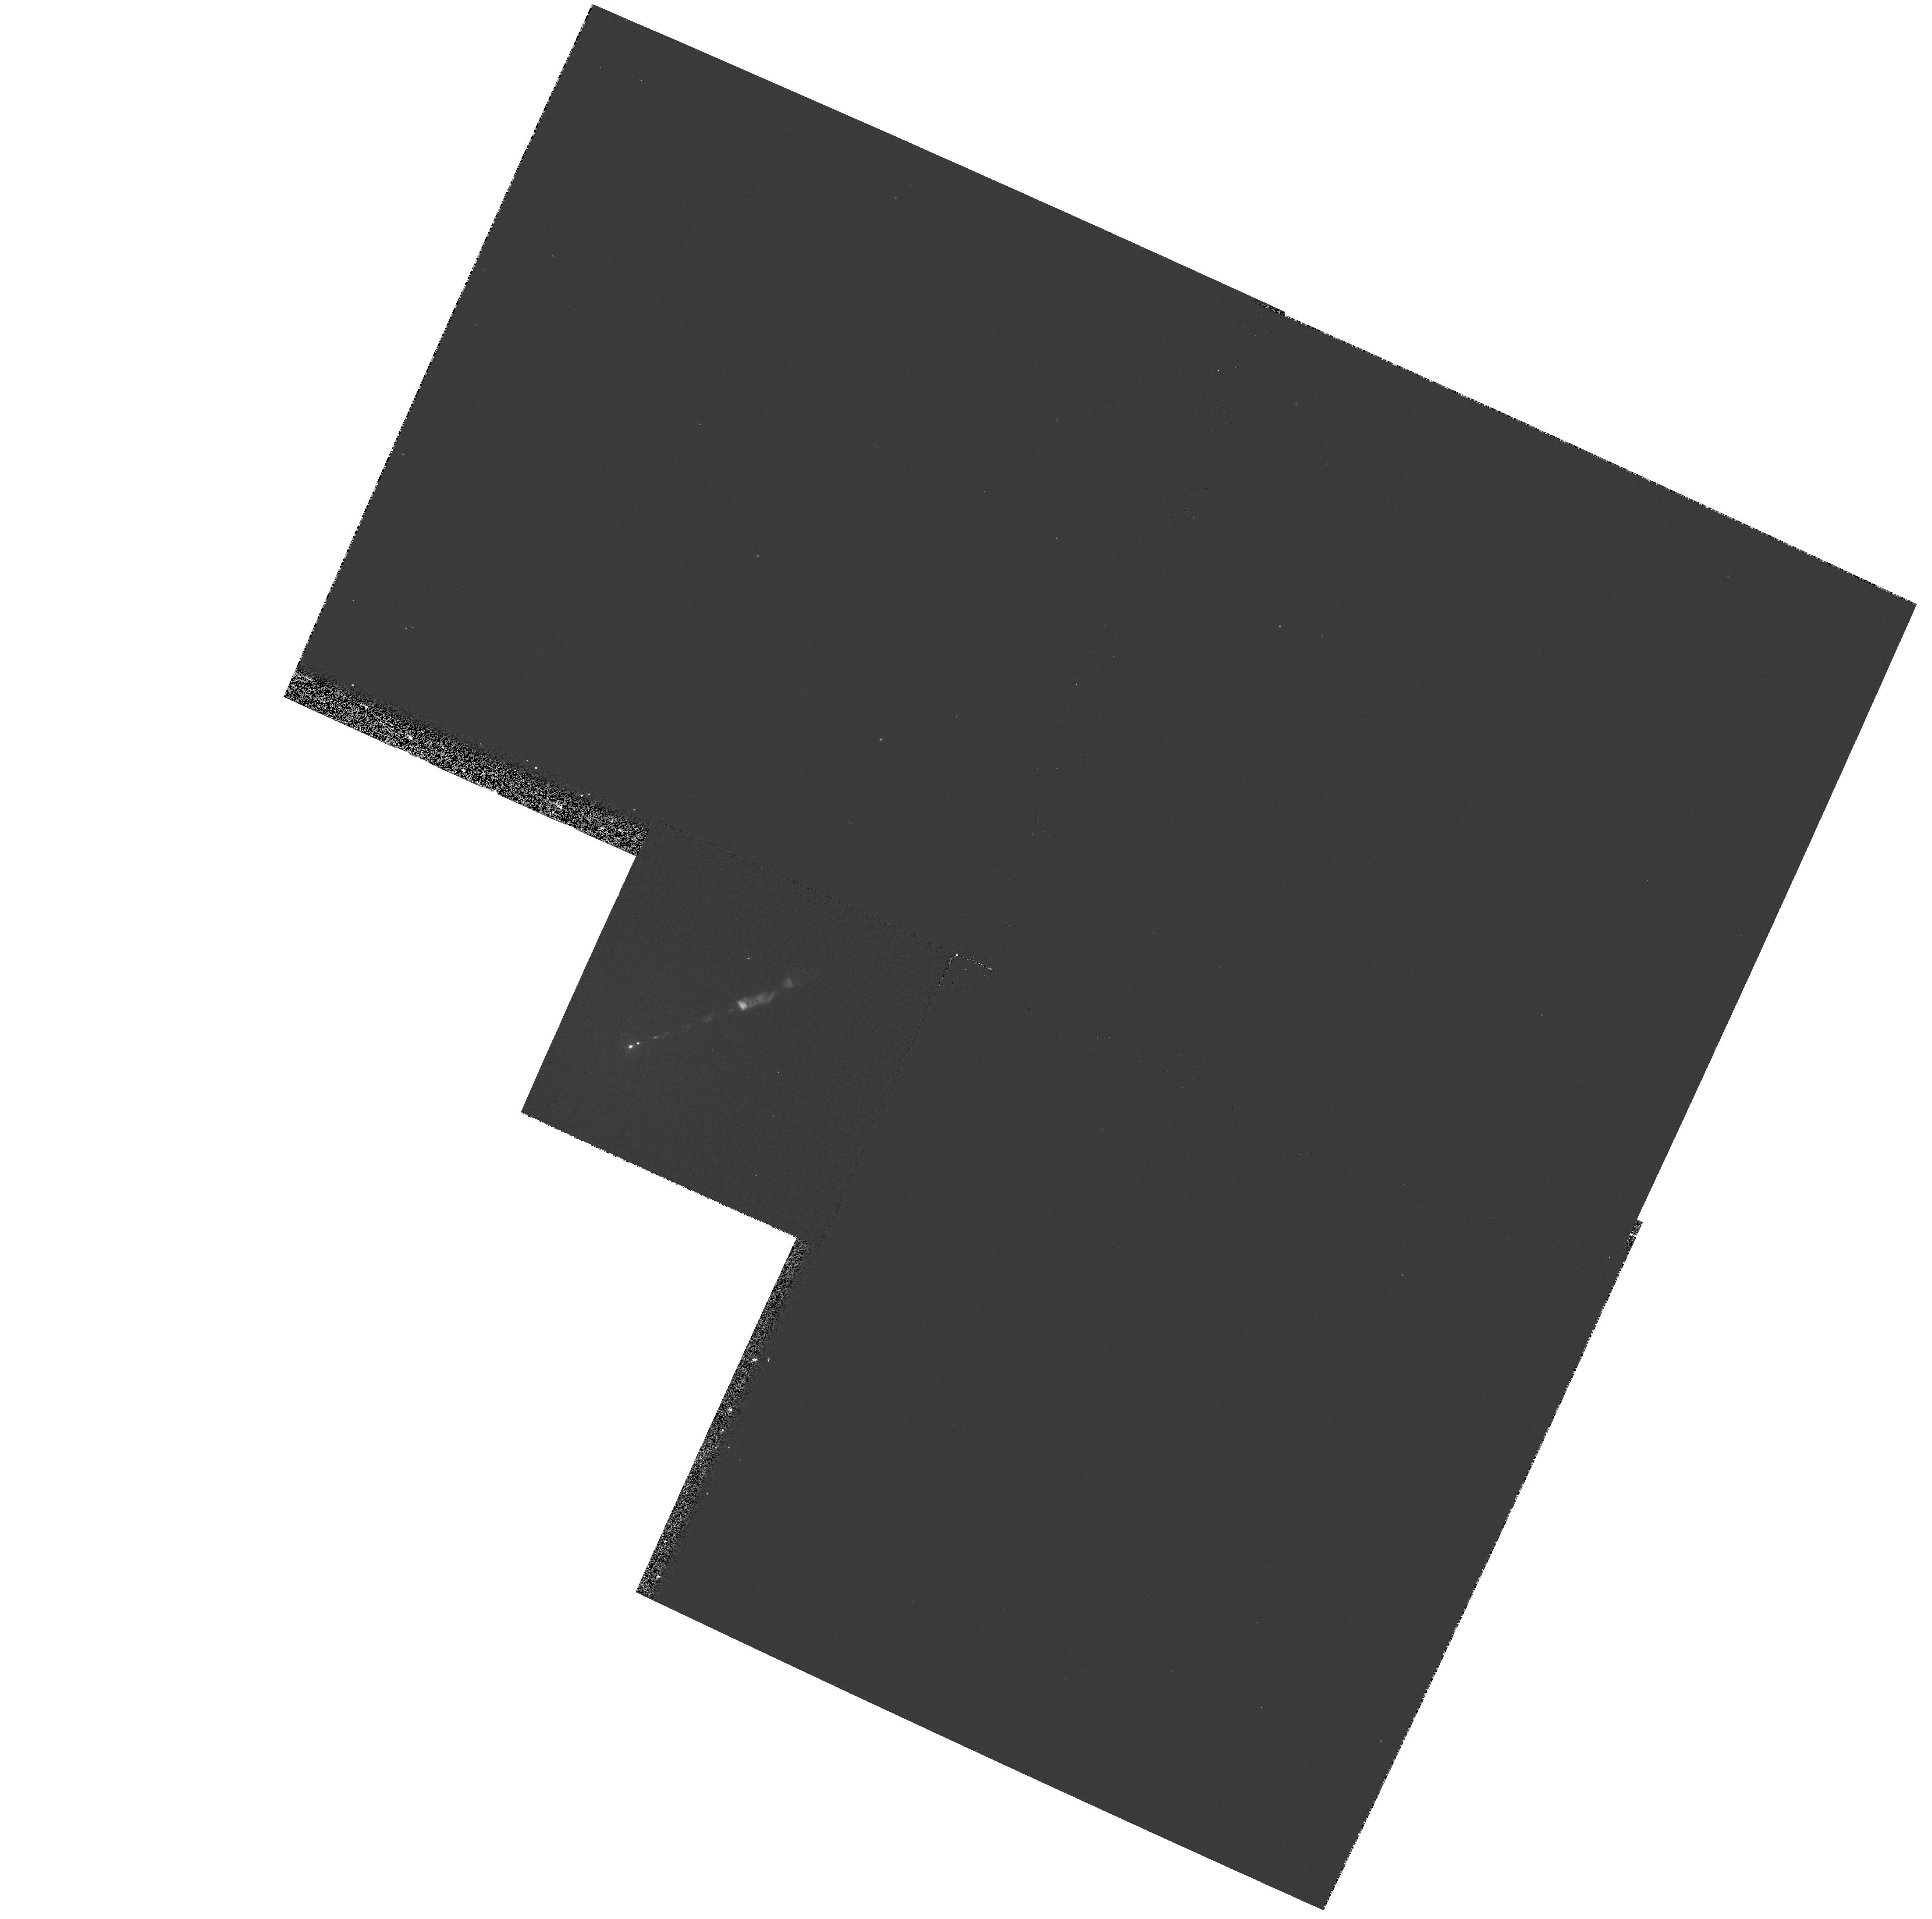
Target: M87-NUC. Instrument: WFPC2/PC. Filter: F300W. Exposure: 9 min. Observation ID: hst_9461_02_wfpc2_pc_f300w_u6m202

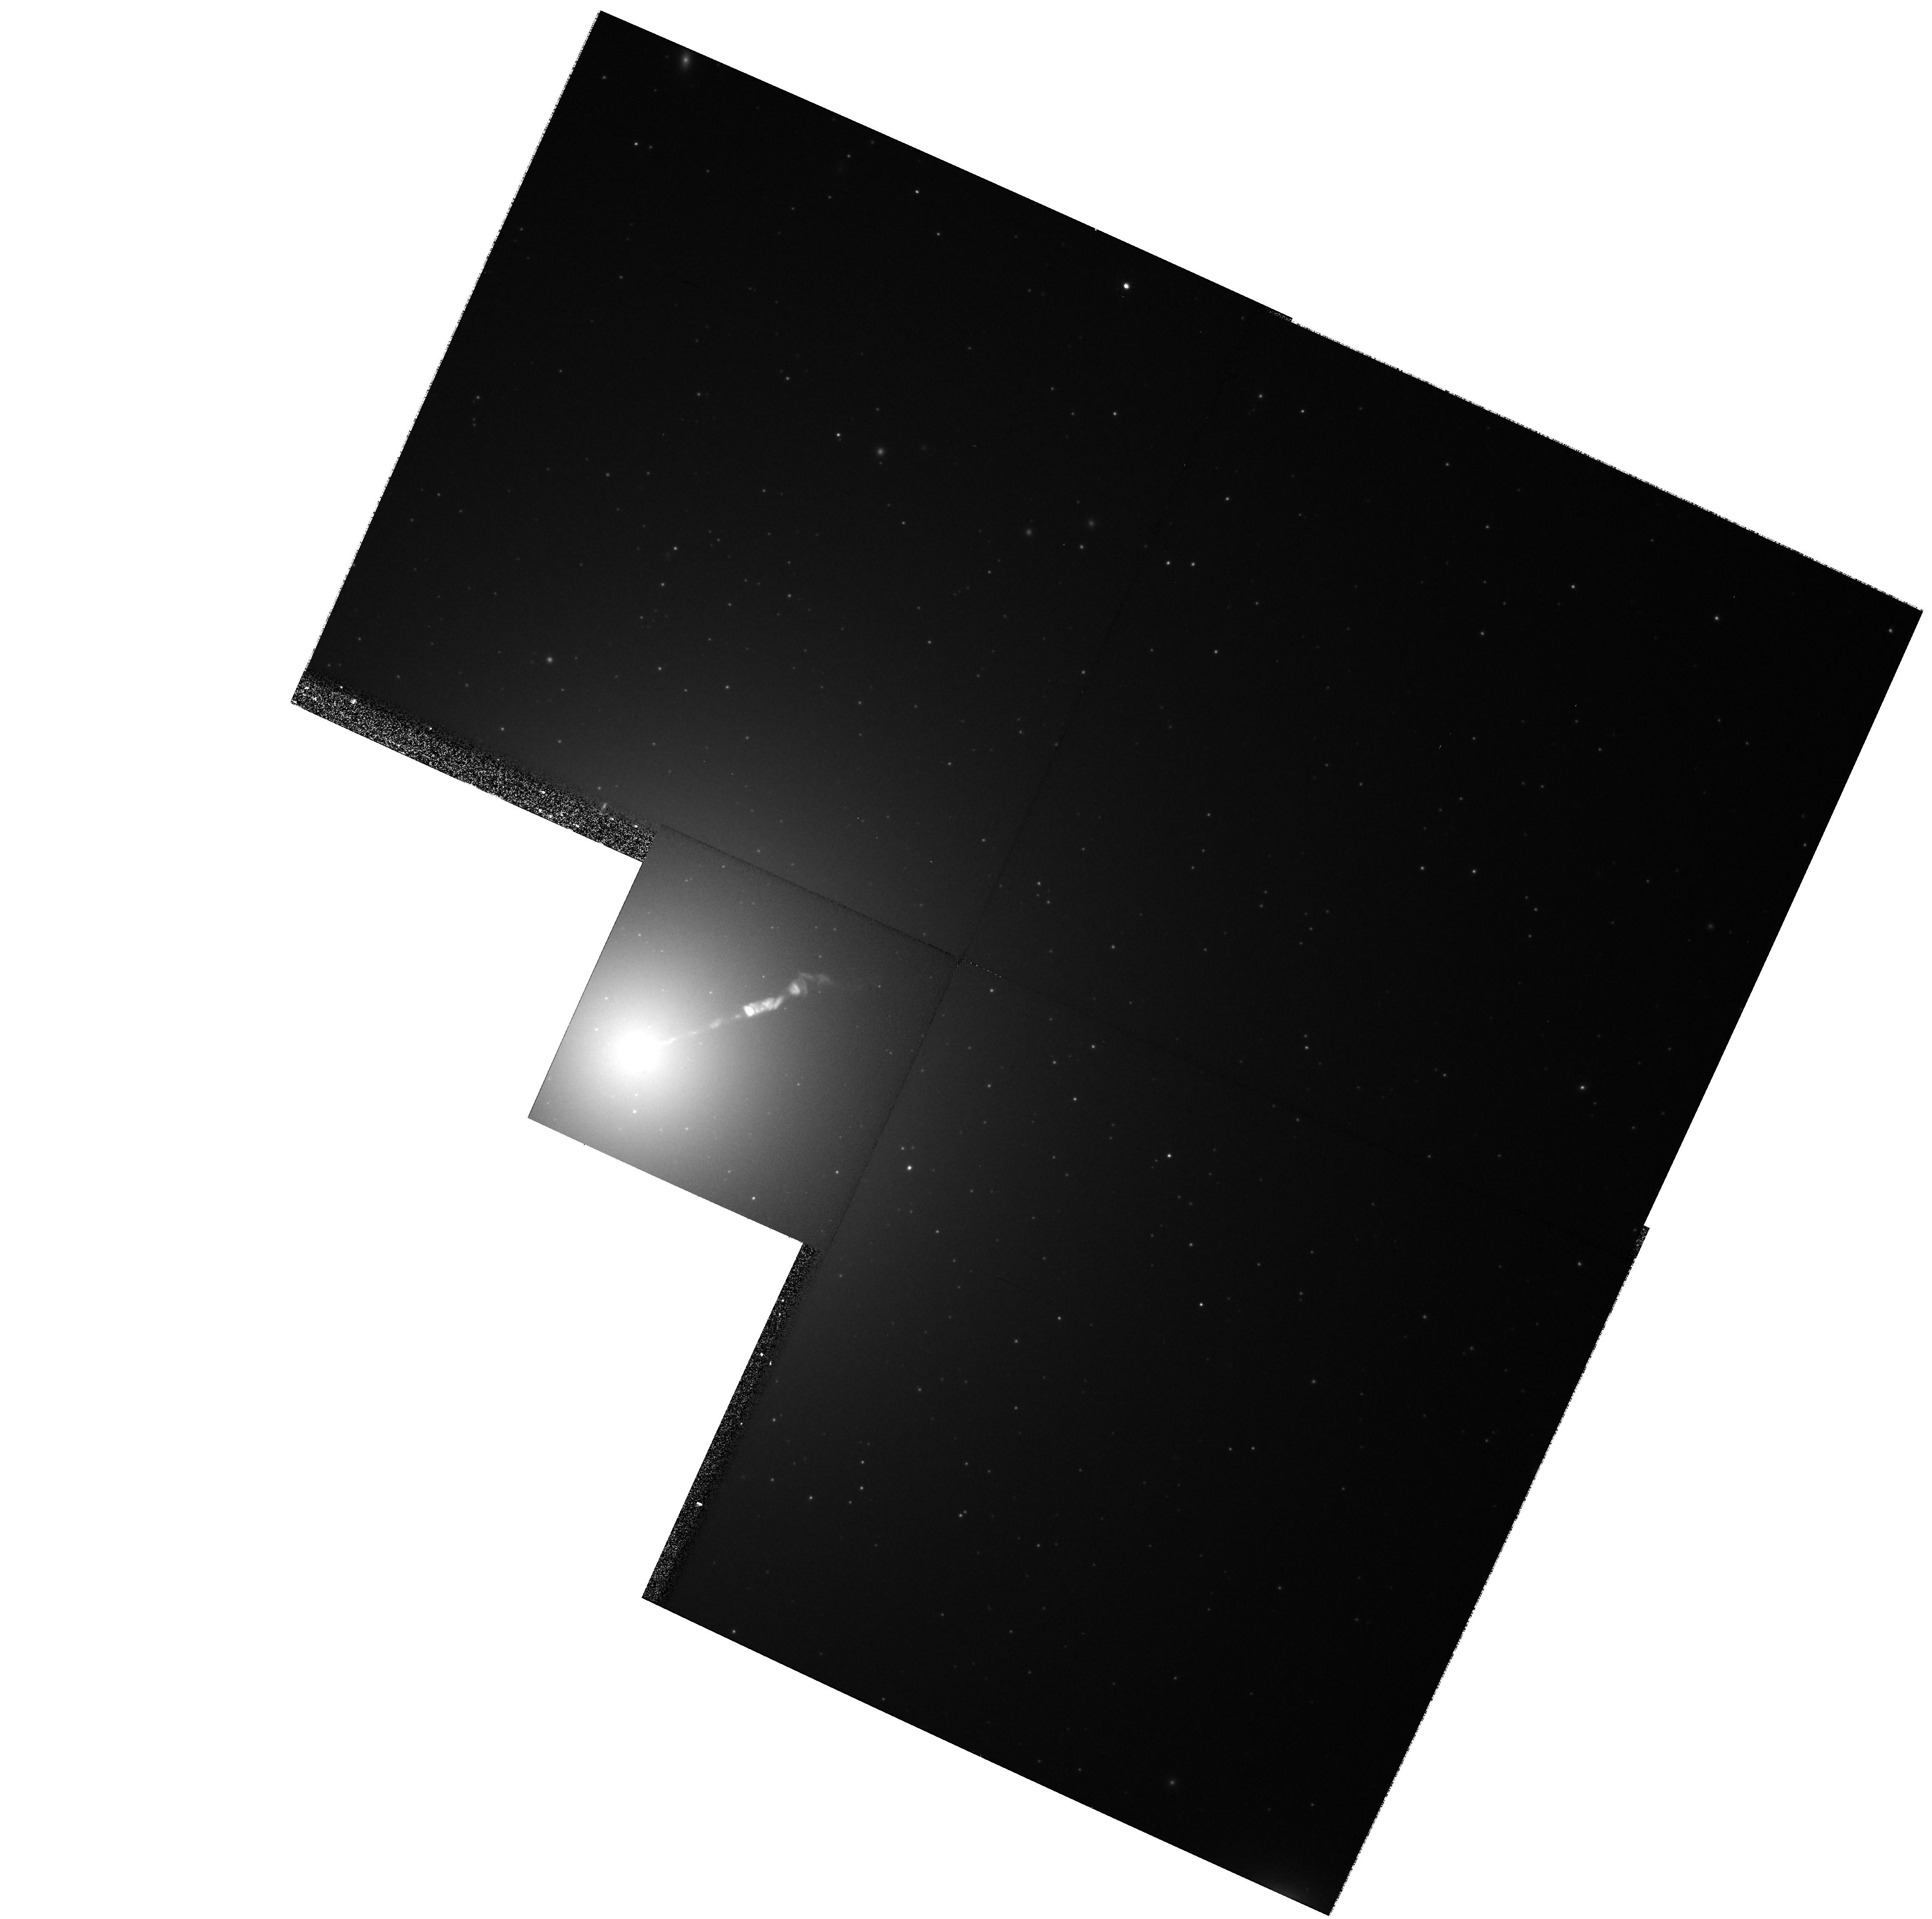
Target: M87-NUC. Instrument: WFPC2/PC. Filter: F814W. Exposure: 8 min. Observation ID: hst_9461_02_wfpc2_pc_f814w_u6m202

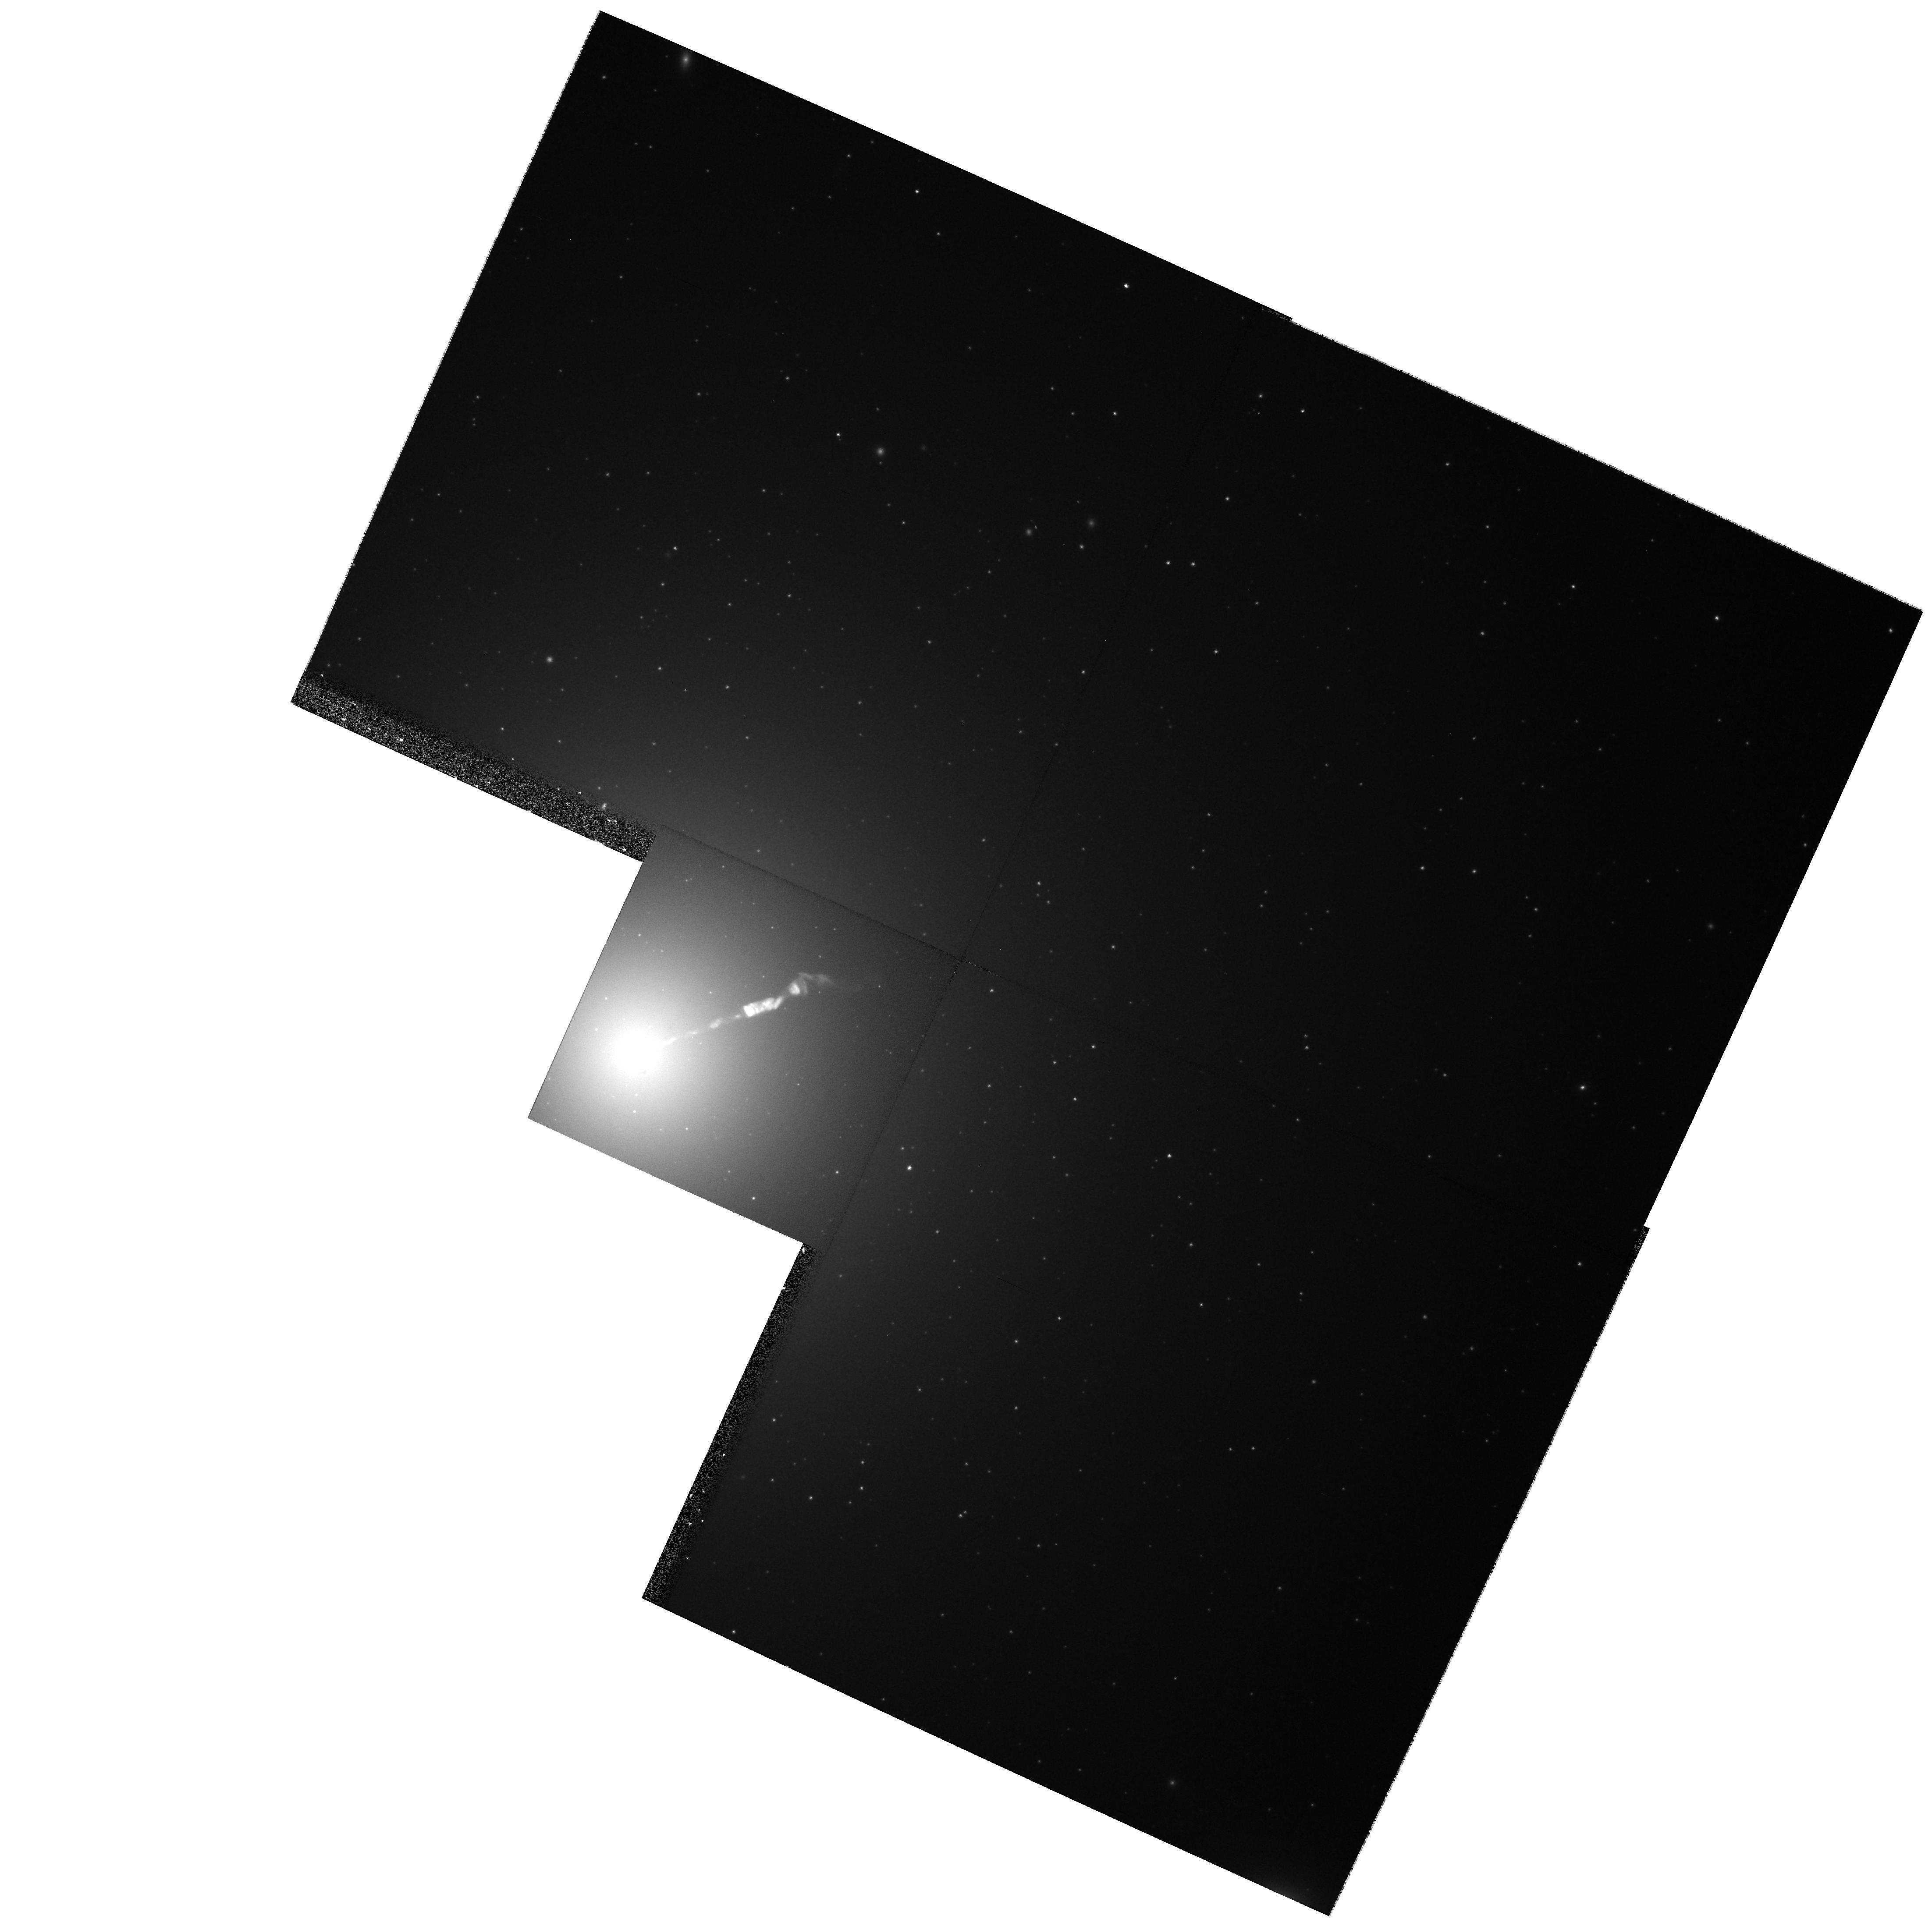
Target: M87-NUC. Instrument: WFPC2/PC. Filter: F606W. Exposure: 5 min. Observation ID: hst_9461_02_wfpc2_pc_f606w_u6m202

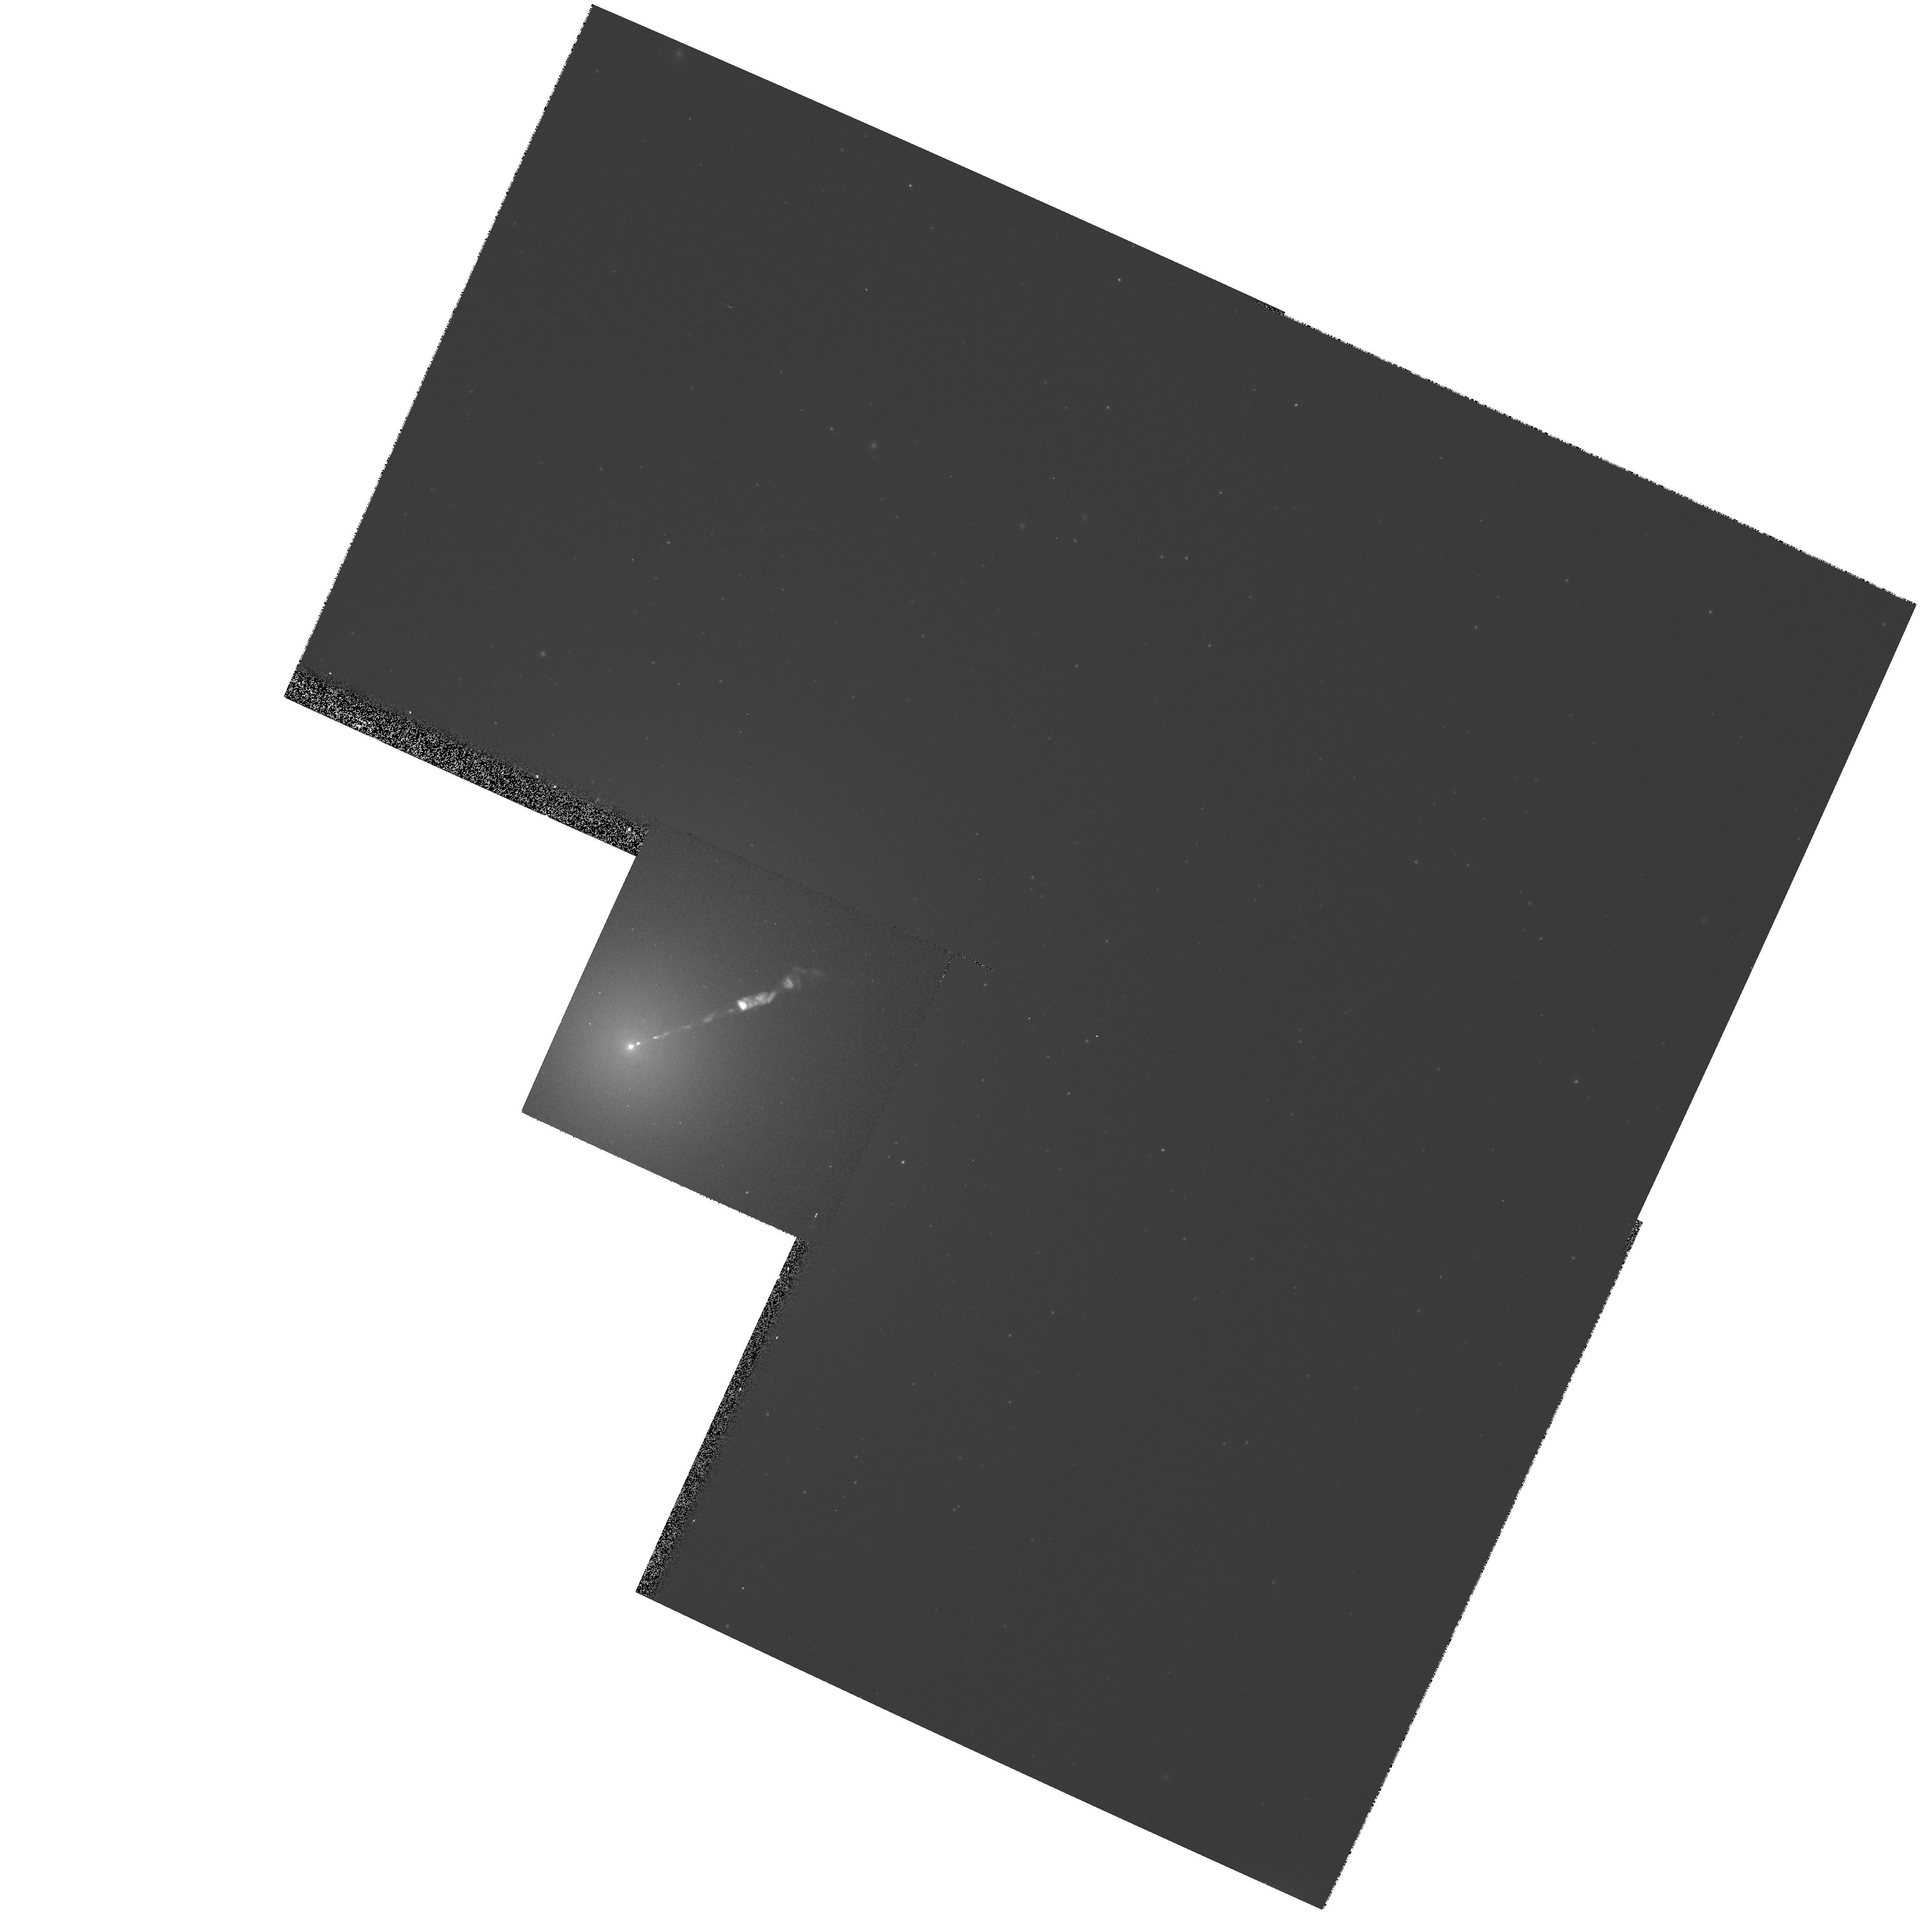
Target: M87-NUC. Instrument: WFPC2/PC. Filter: F450W. Exposure: 5 min. Observation ID: hst_9461_02_wfpc2_pc_f450w_u6m202

HST / Chandra Monitoring of the M87 Jet (PI: Biretta, John A.)

We propose to correlate the X-ray variability of the M87 jet against morphological changes and variability seen in high resolution HST optical/UV observations. We have already been granted Chandra bi-monthly monitoring between Nov. 2001 and Aug. 2002, as well as HST observations in Nov. 2001. Here we propose for a second HST epoch in Aug. 2002 which will allow measurement of optical/UV variability and morphological changes during the Chandra run. These observations will elucidate the X-ray emission mechanism for the jet.